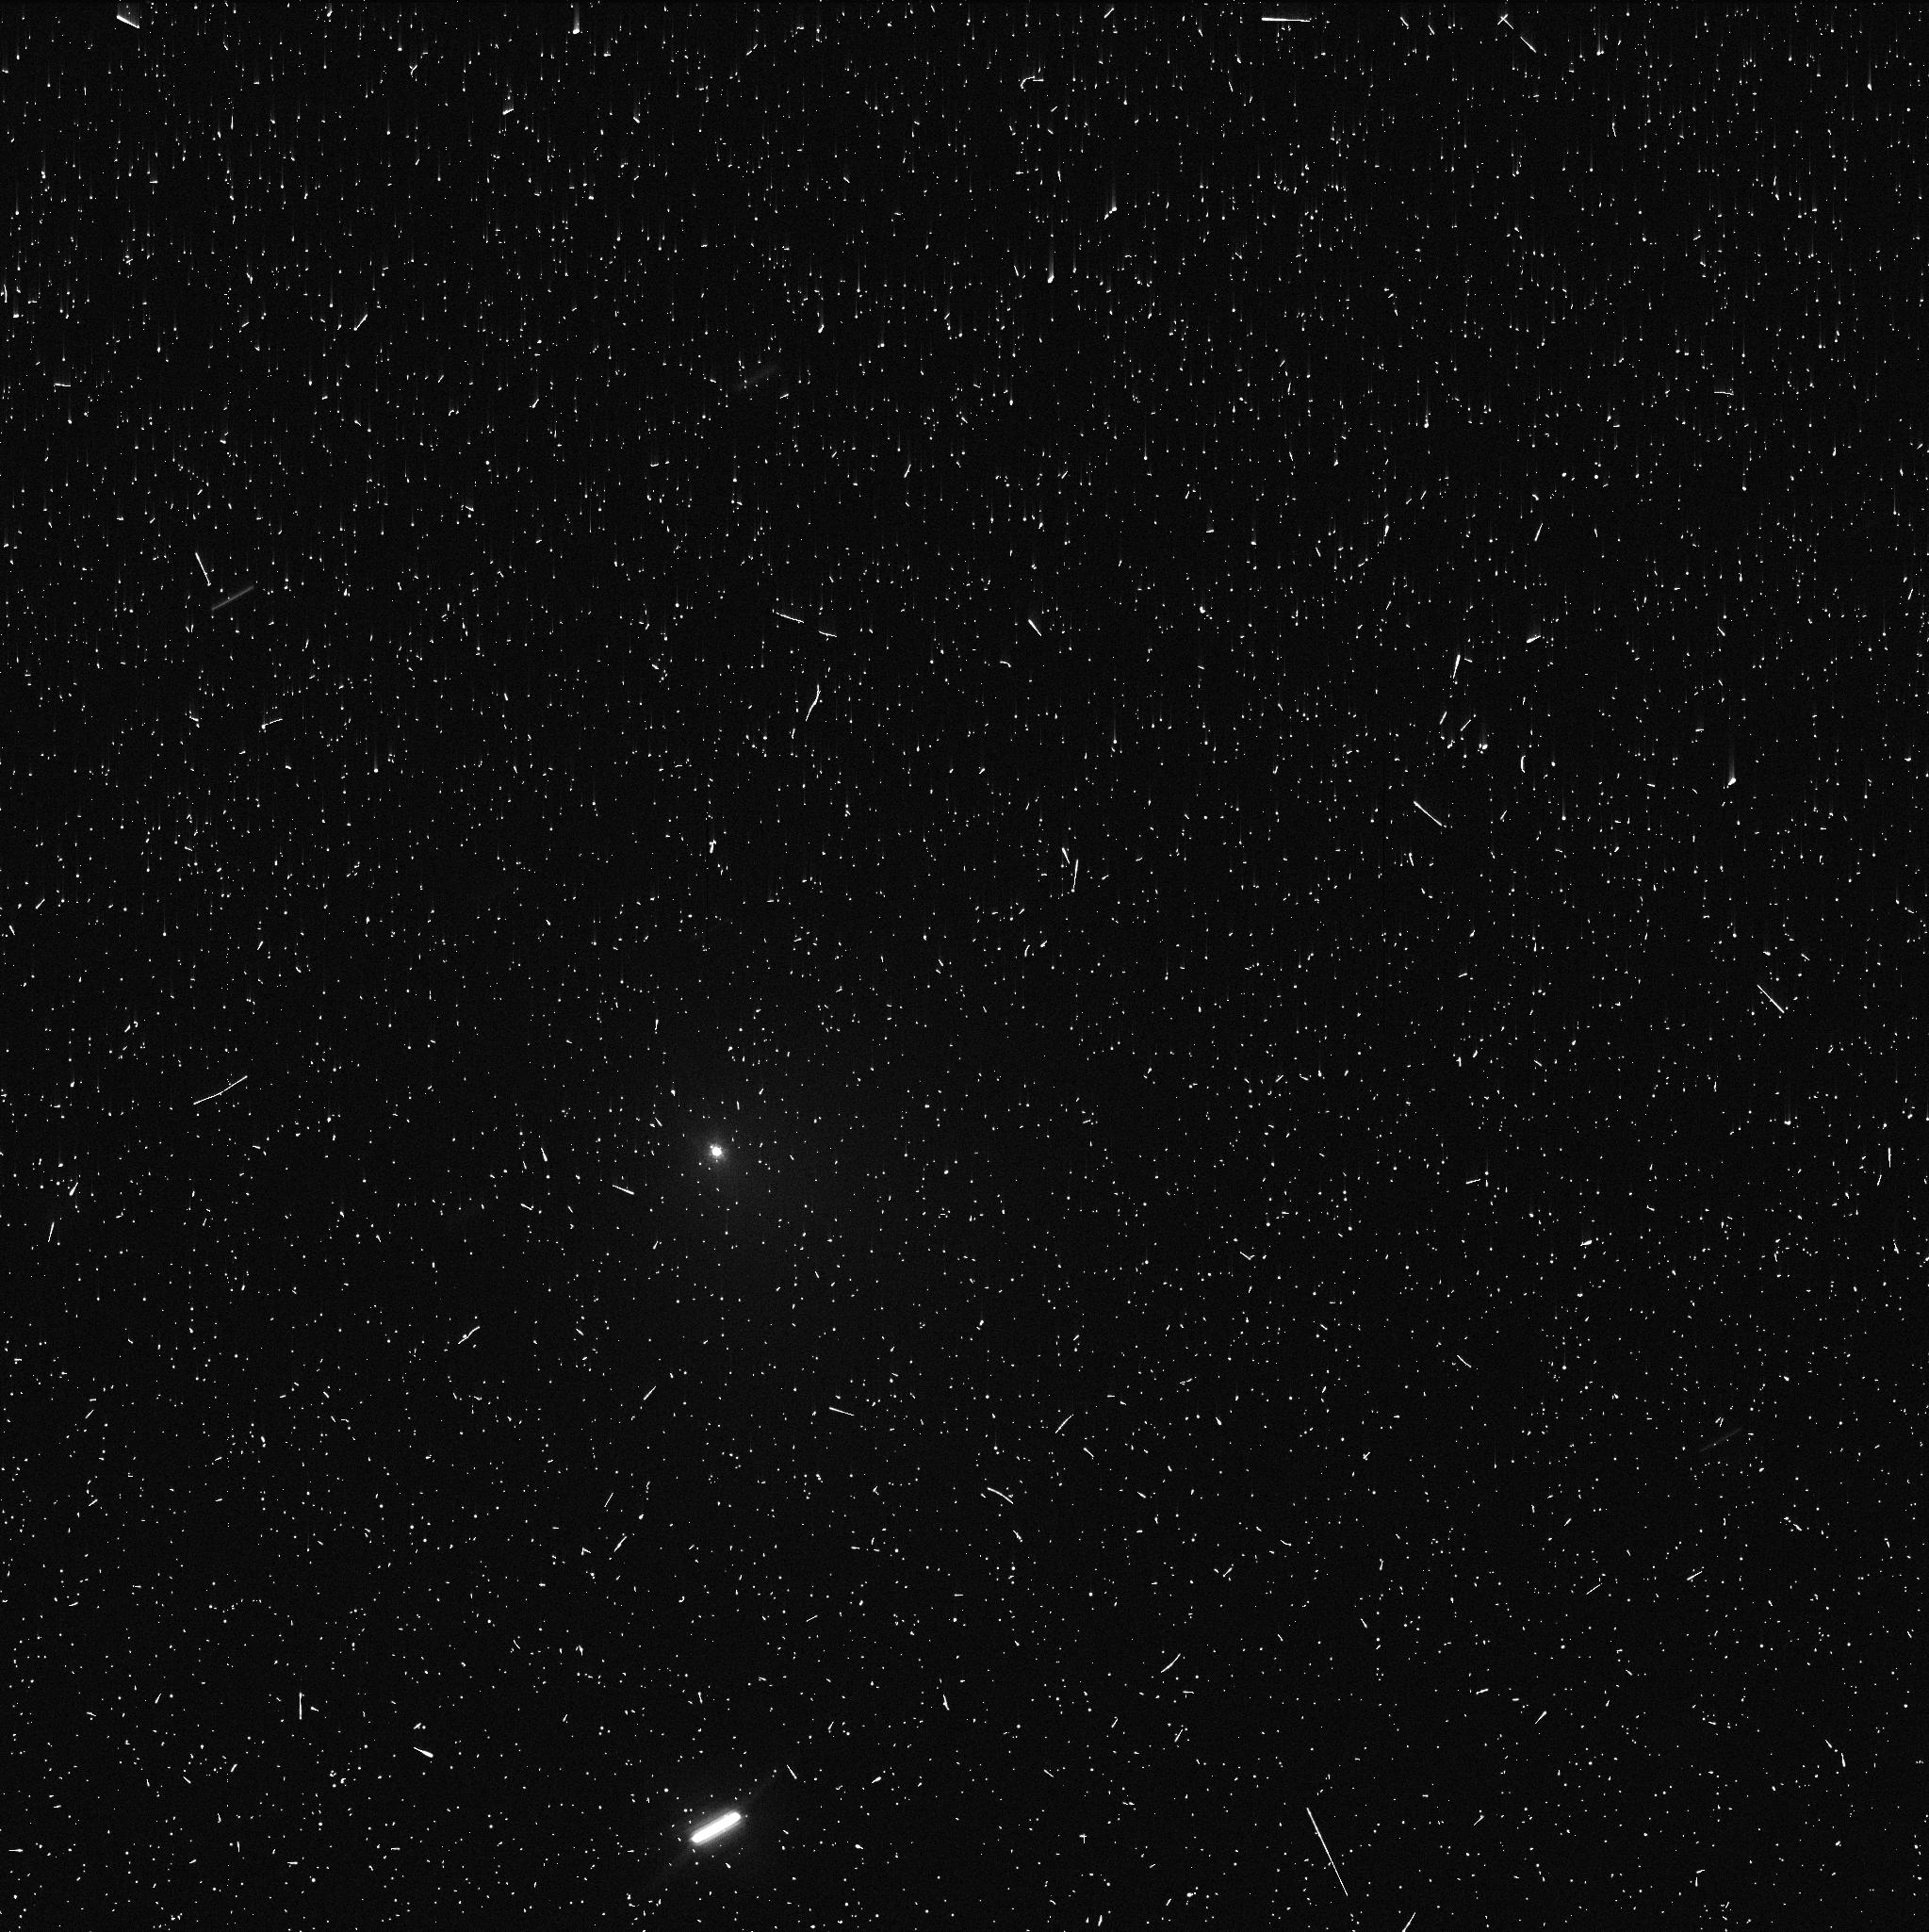
Target: SCHWASSMAN-WACHMAN-1
Instrument: WFC3/UVIS
Filter: F689M
Exposure: 6 min
Observation ID: ie6x48f4q

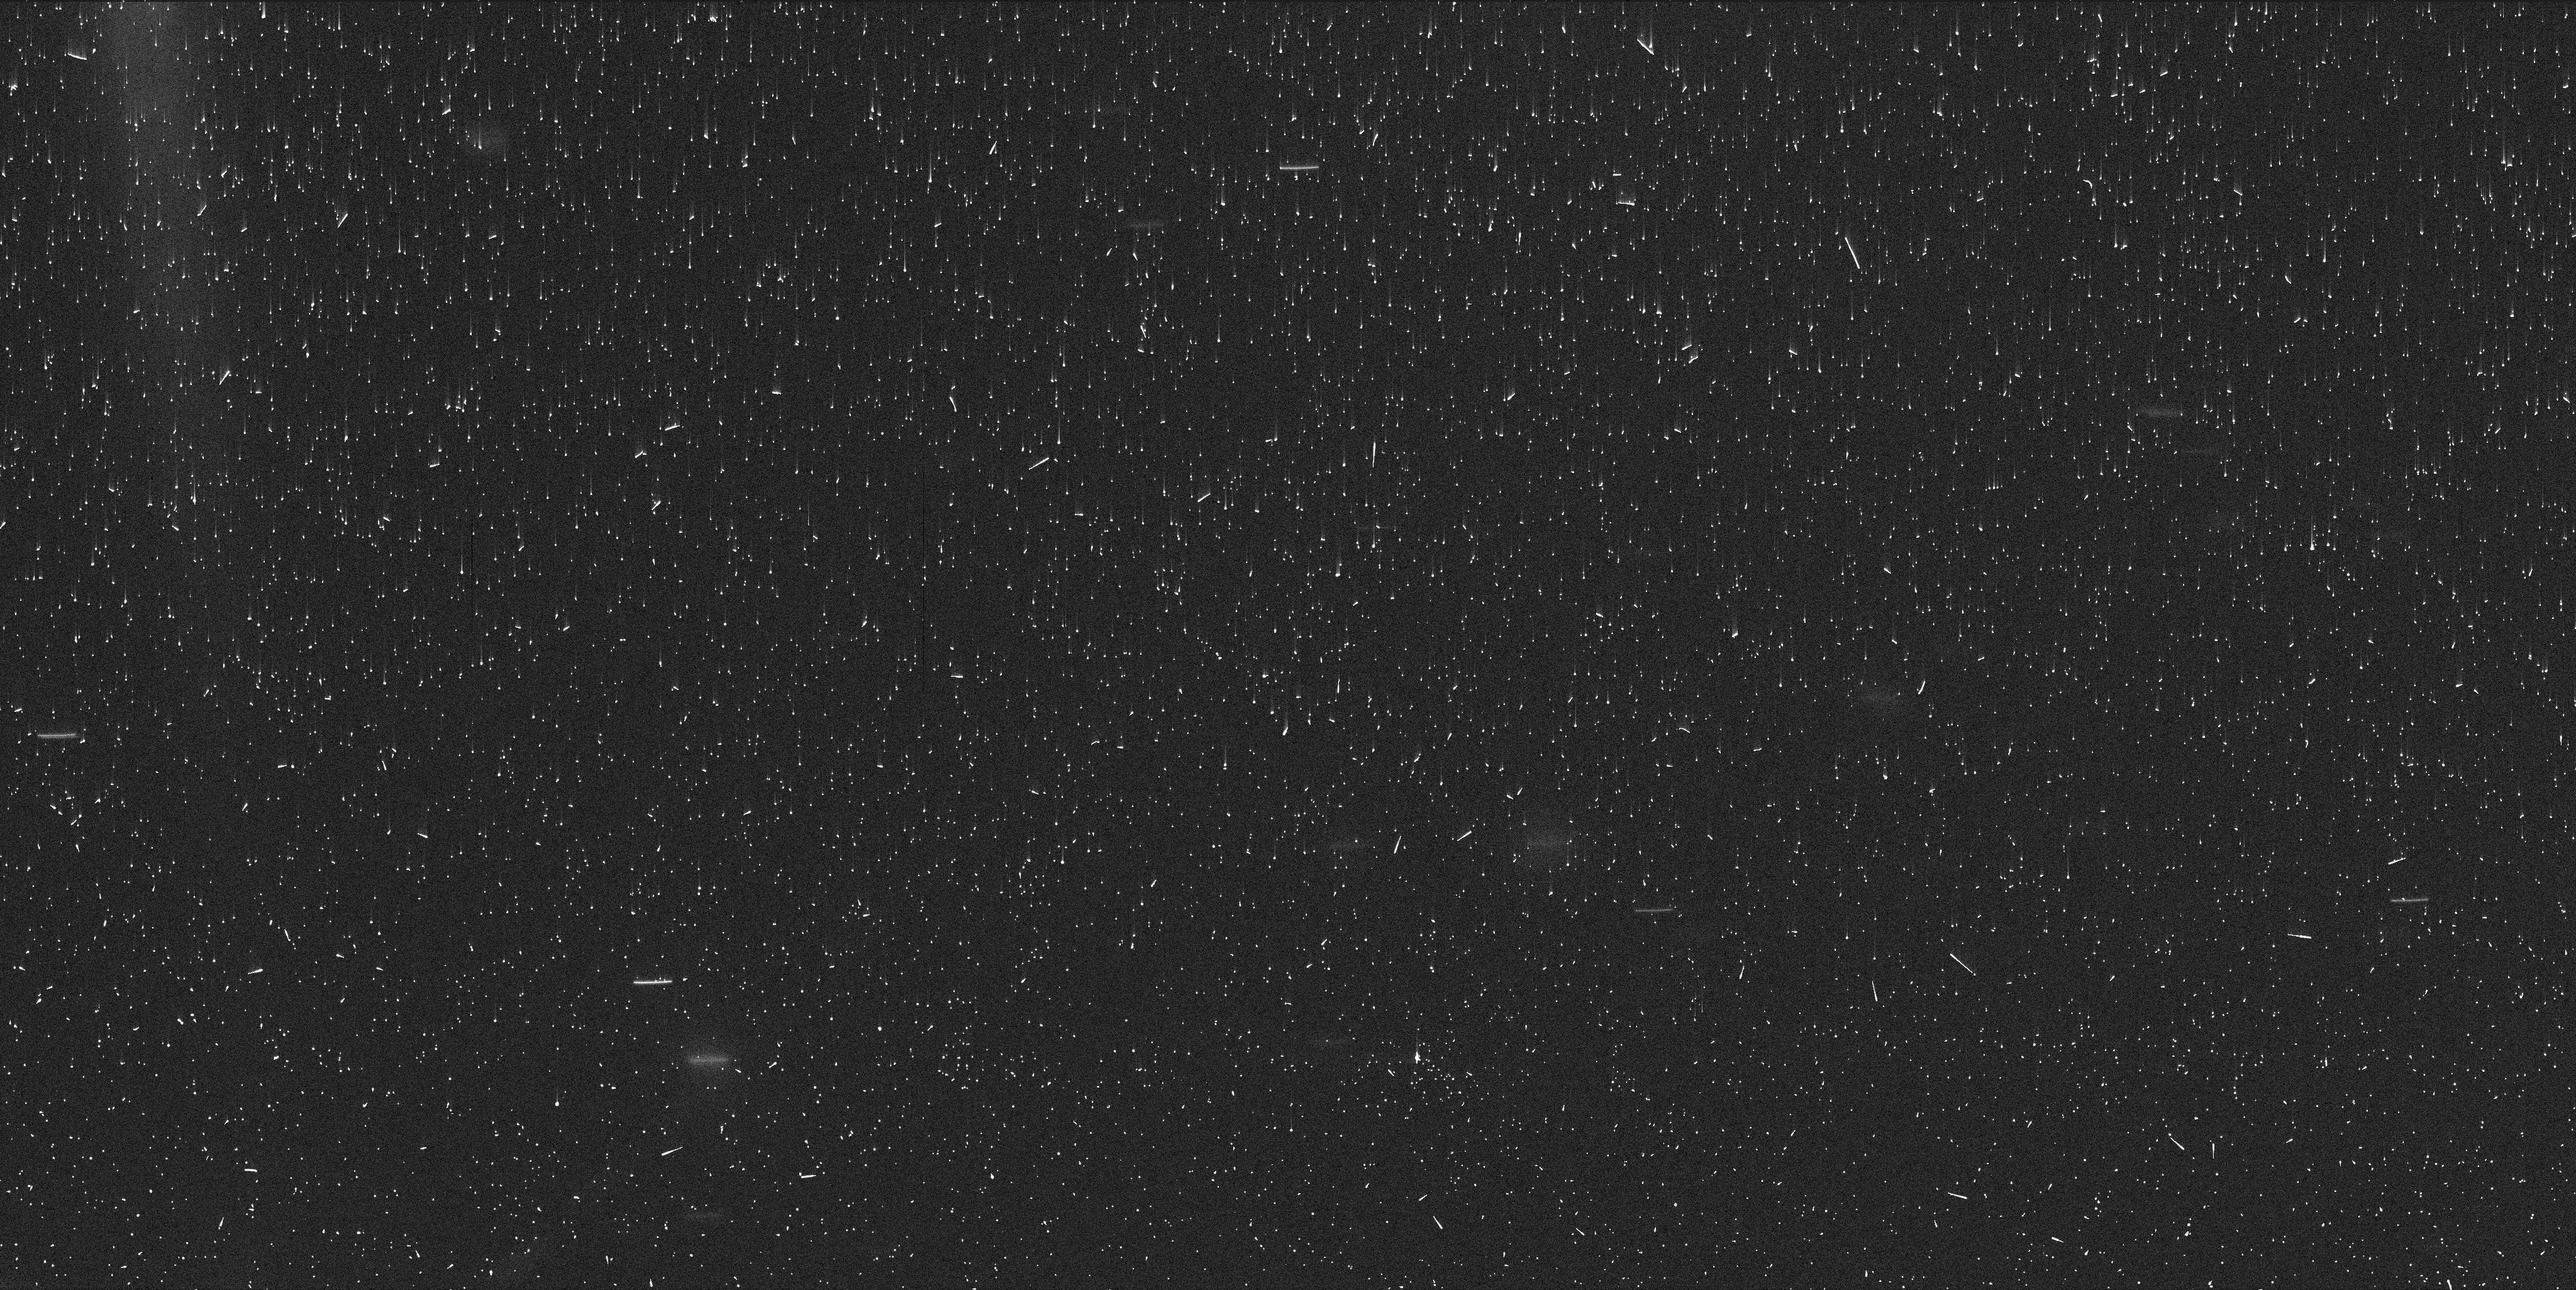
Target: SCHWASSMAN-WACHMAN-1
Instrument: WFC3/UVIS
Filter: F845M
Exposure: 7 min
Observation ID: ie6x35drq

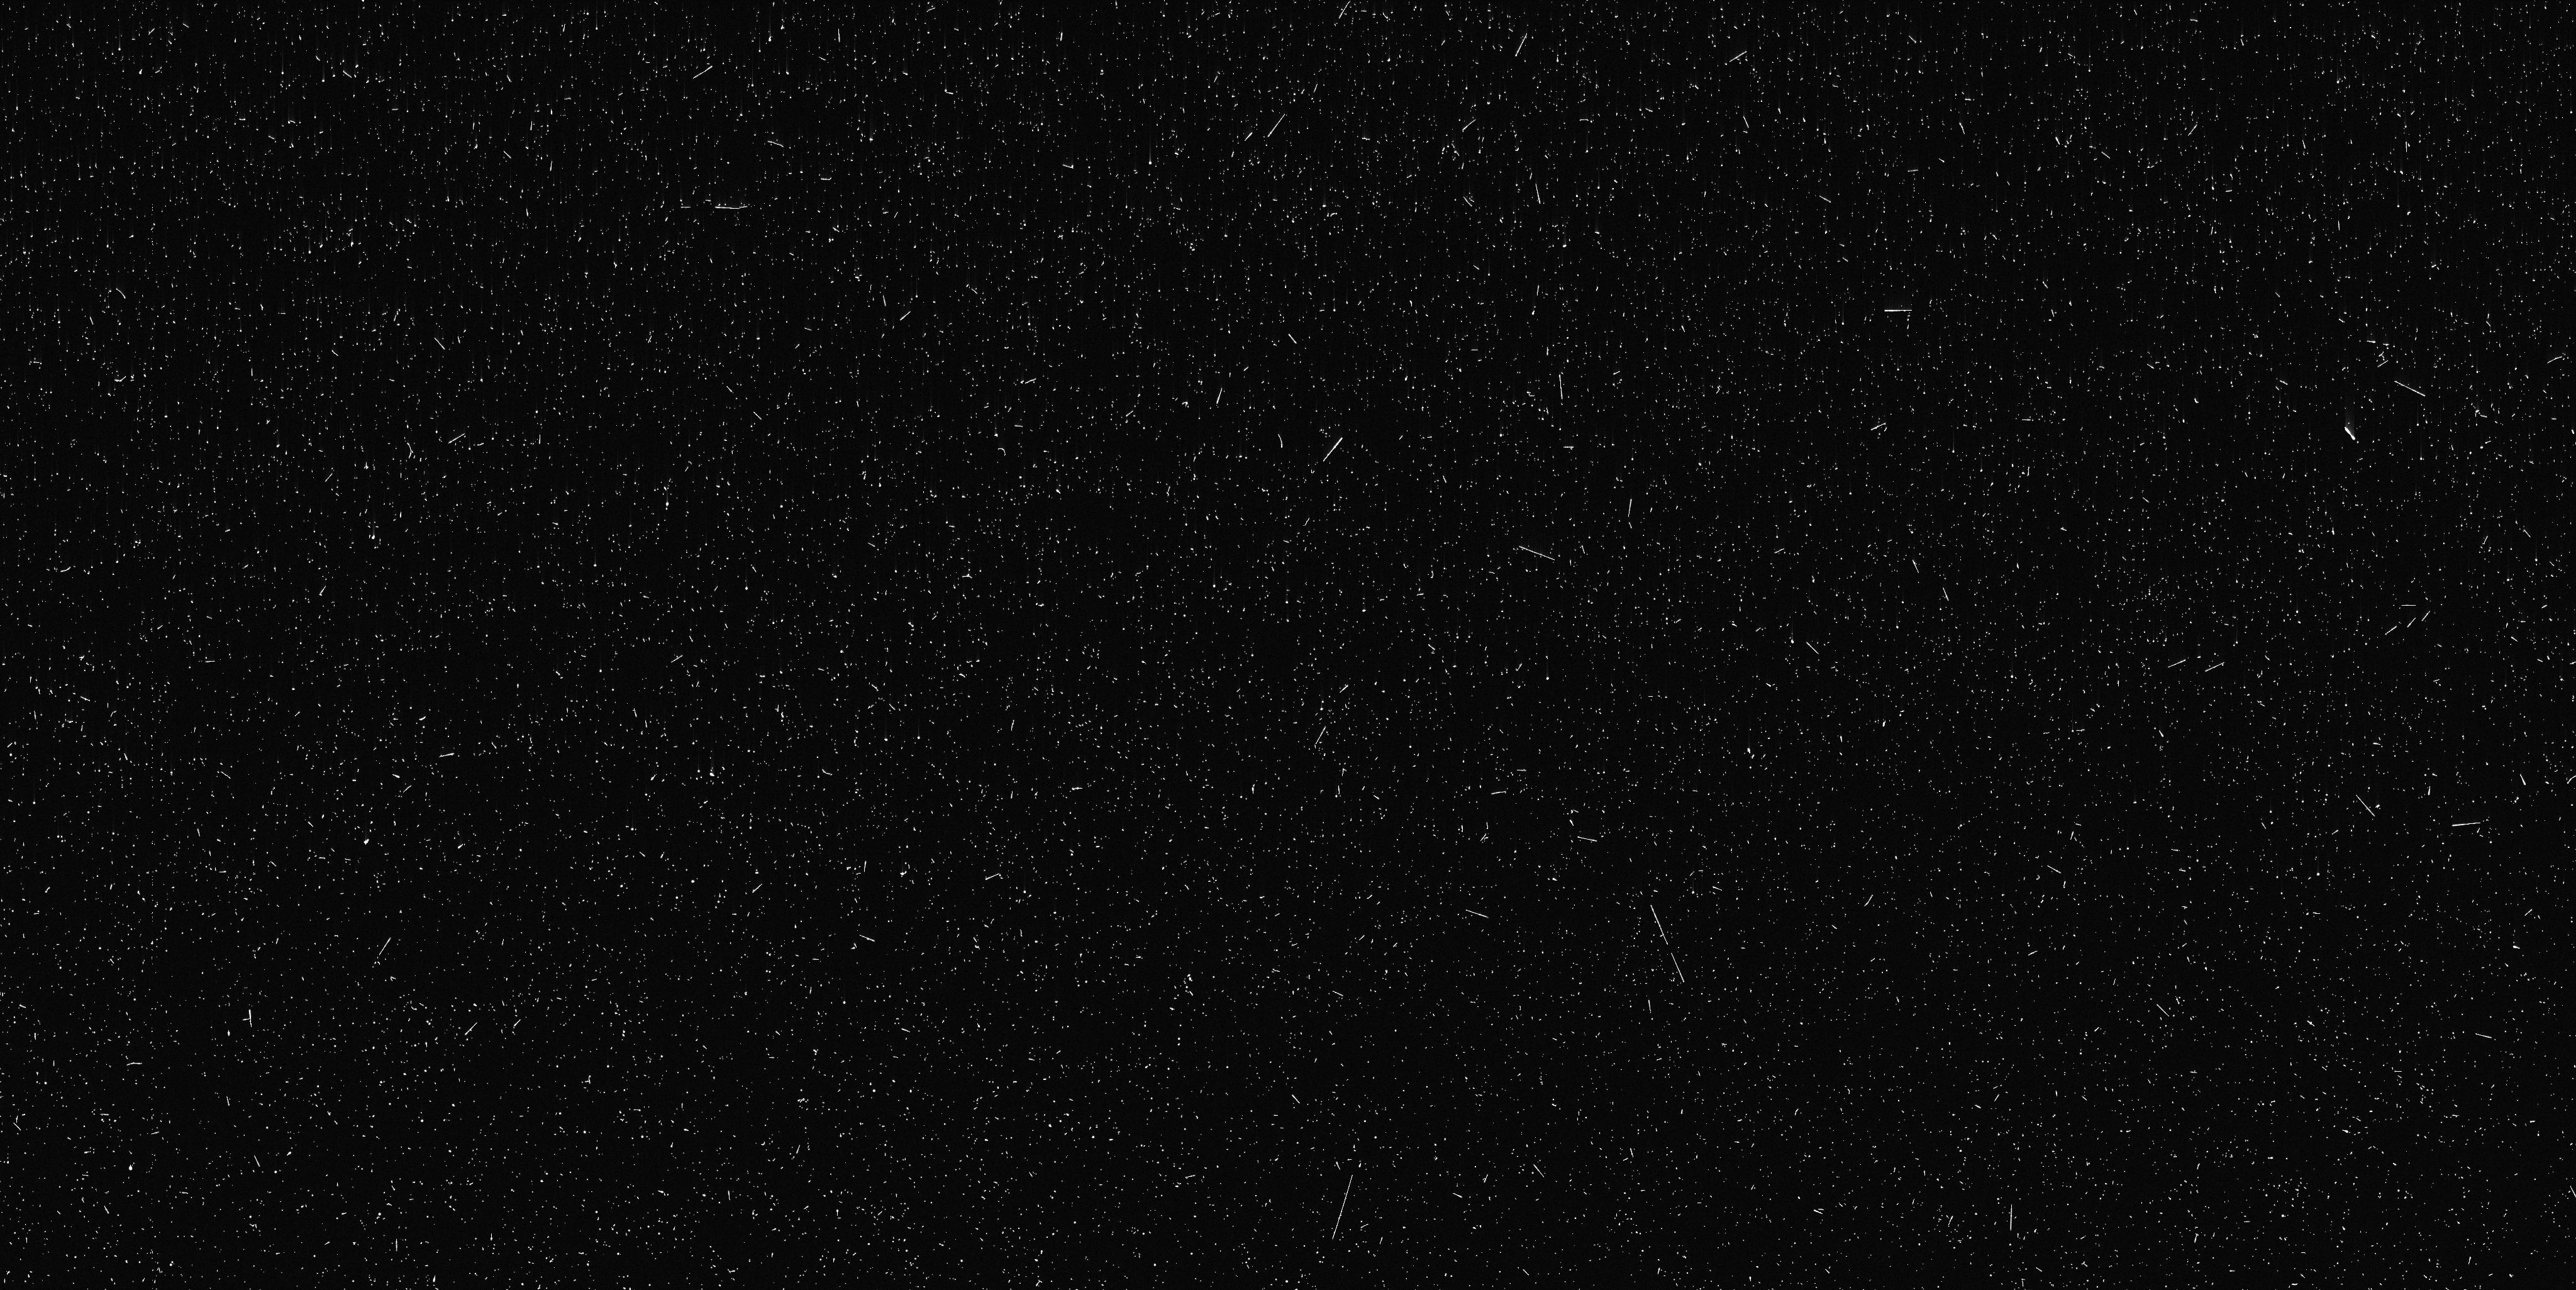
Target: SCHWASSMAN-WACHMAN-1
Instrument: WFC3/UVIS
Filter: F487N
Exposure: 10 min
Observation ID: ie6x34eeq

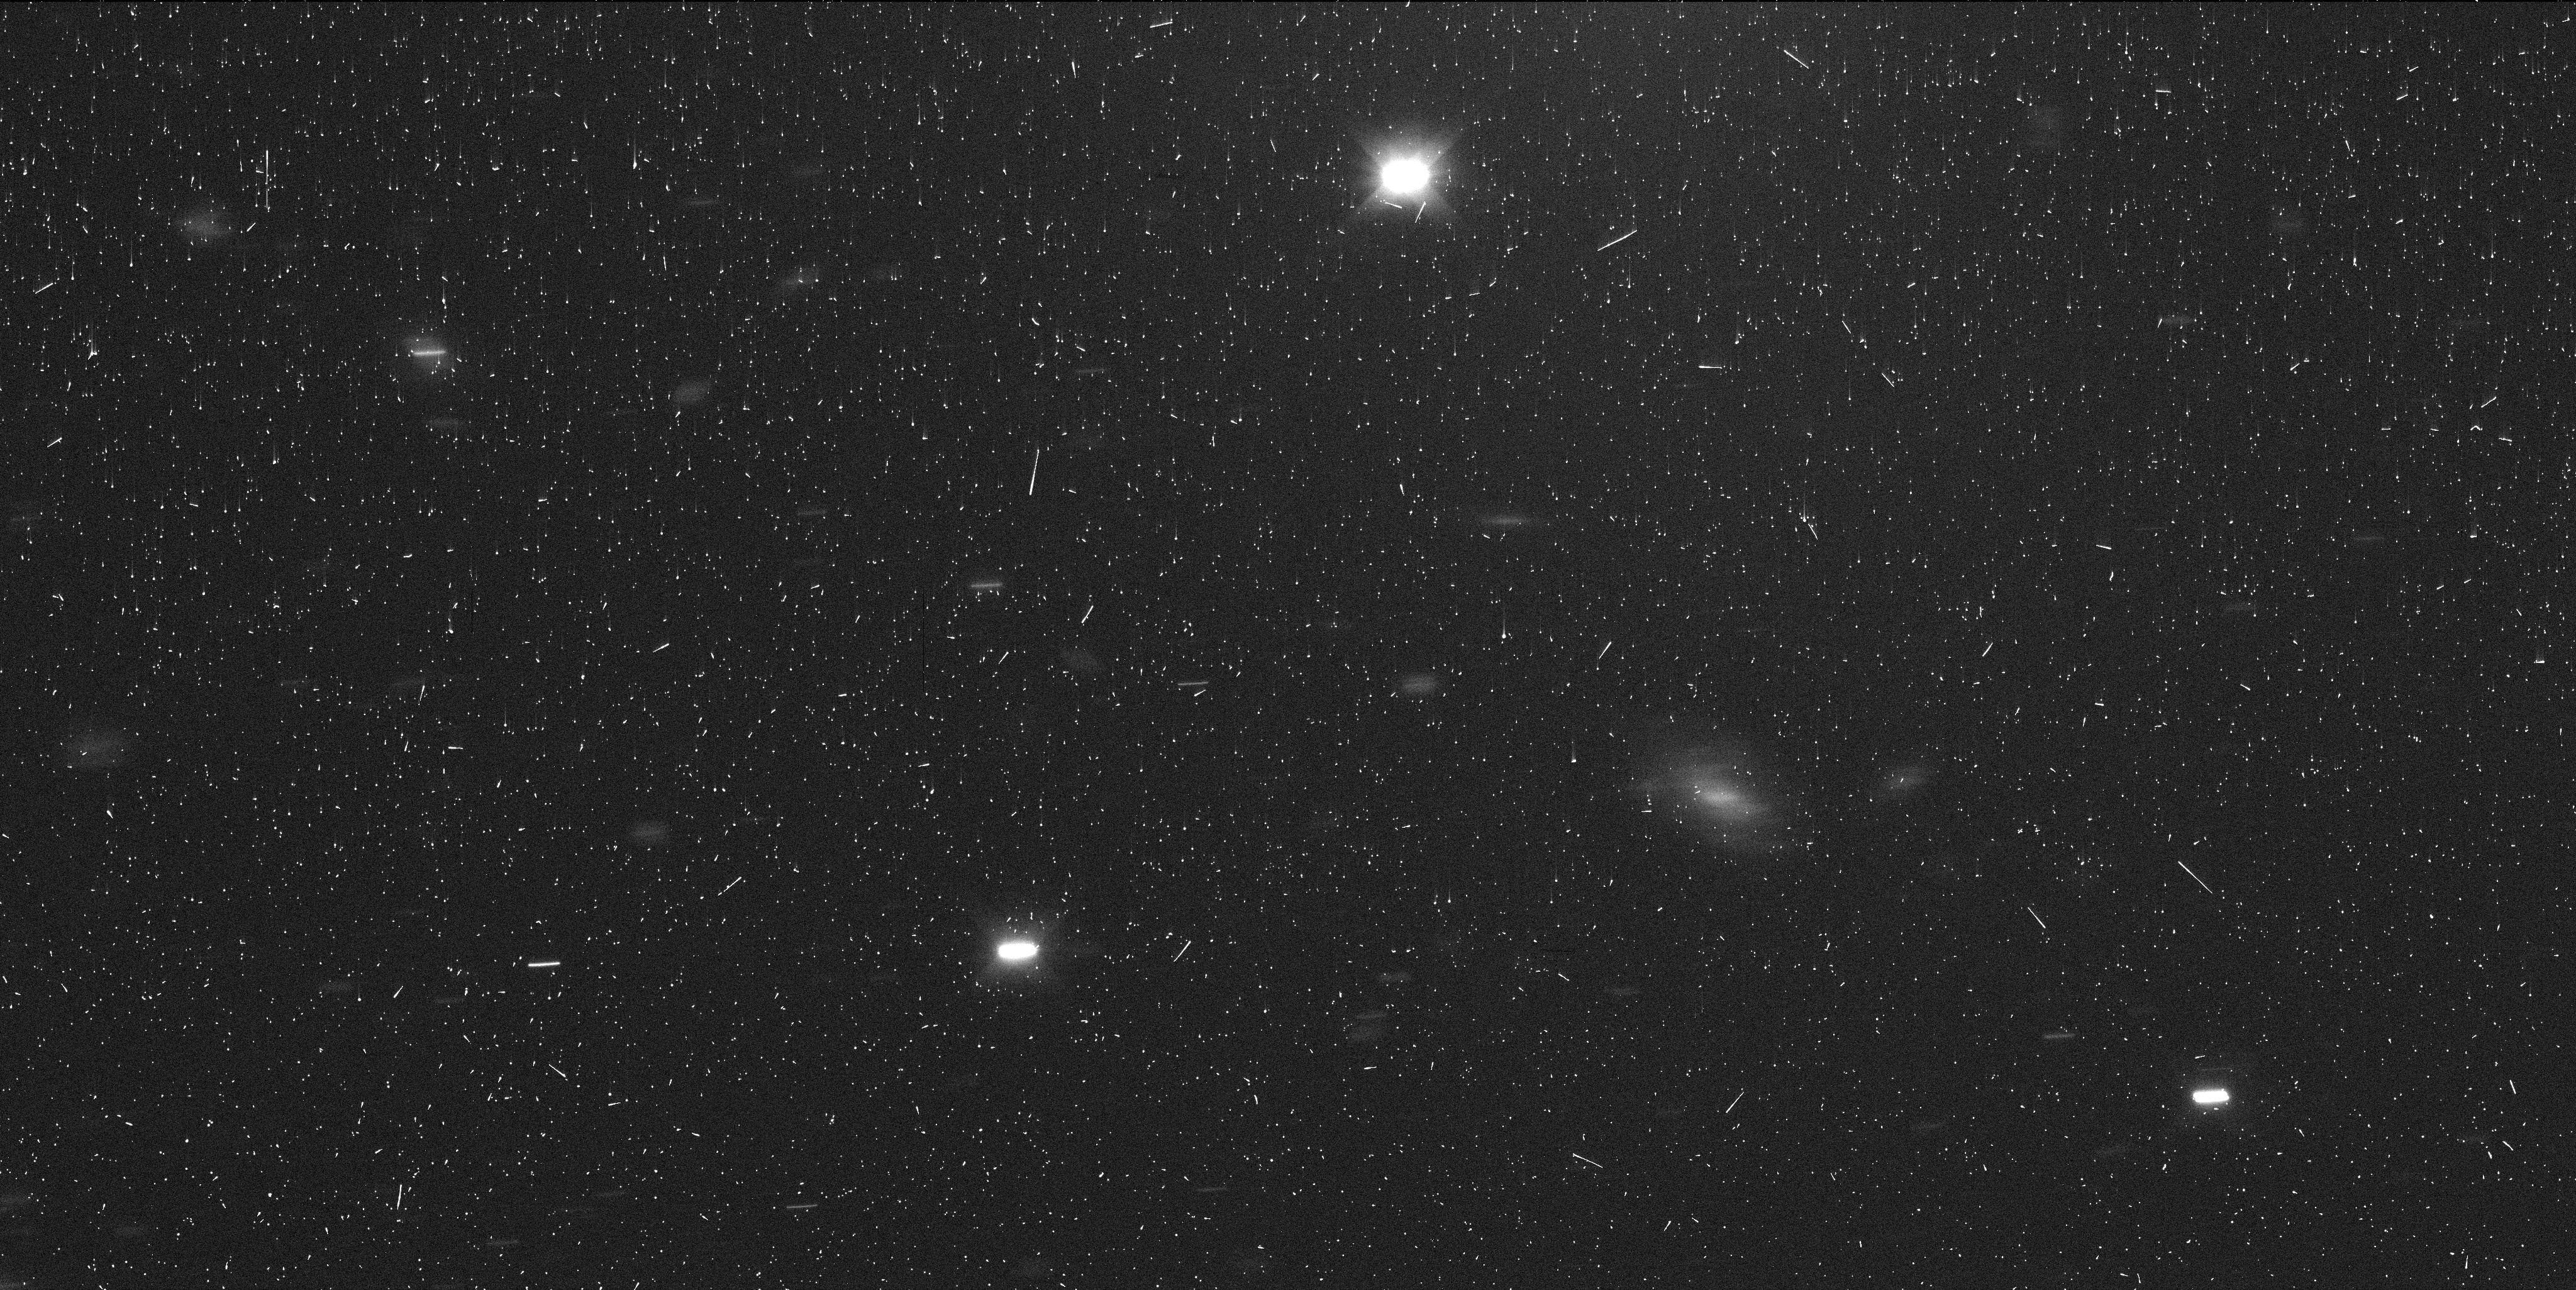
Target: SCHWASSMAN-WACHMAN-1
Instrument: WFC3/UVIS
Filter: F350LP
Exposure: 7 min
Observation ID: ie6x48fcq

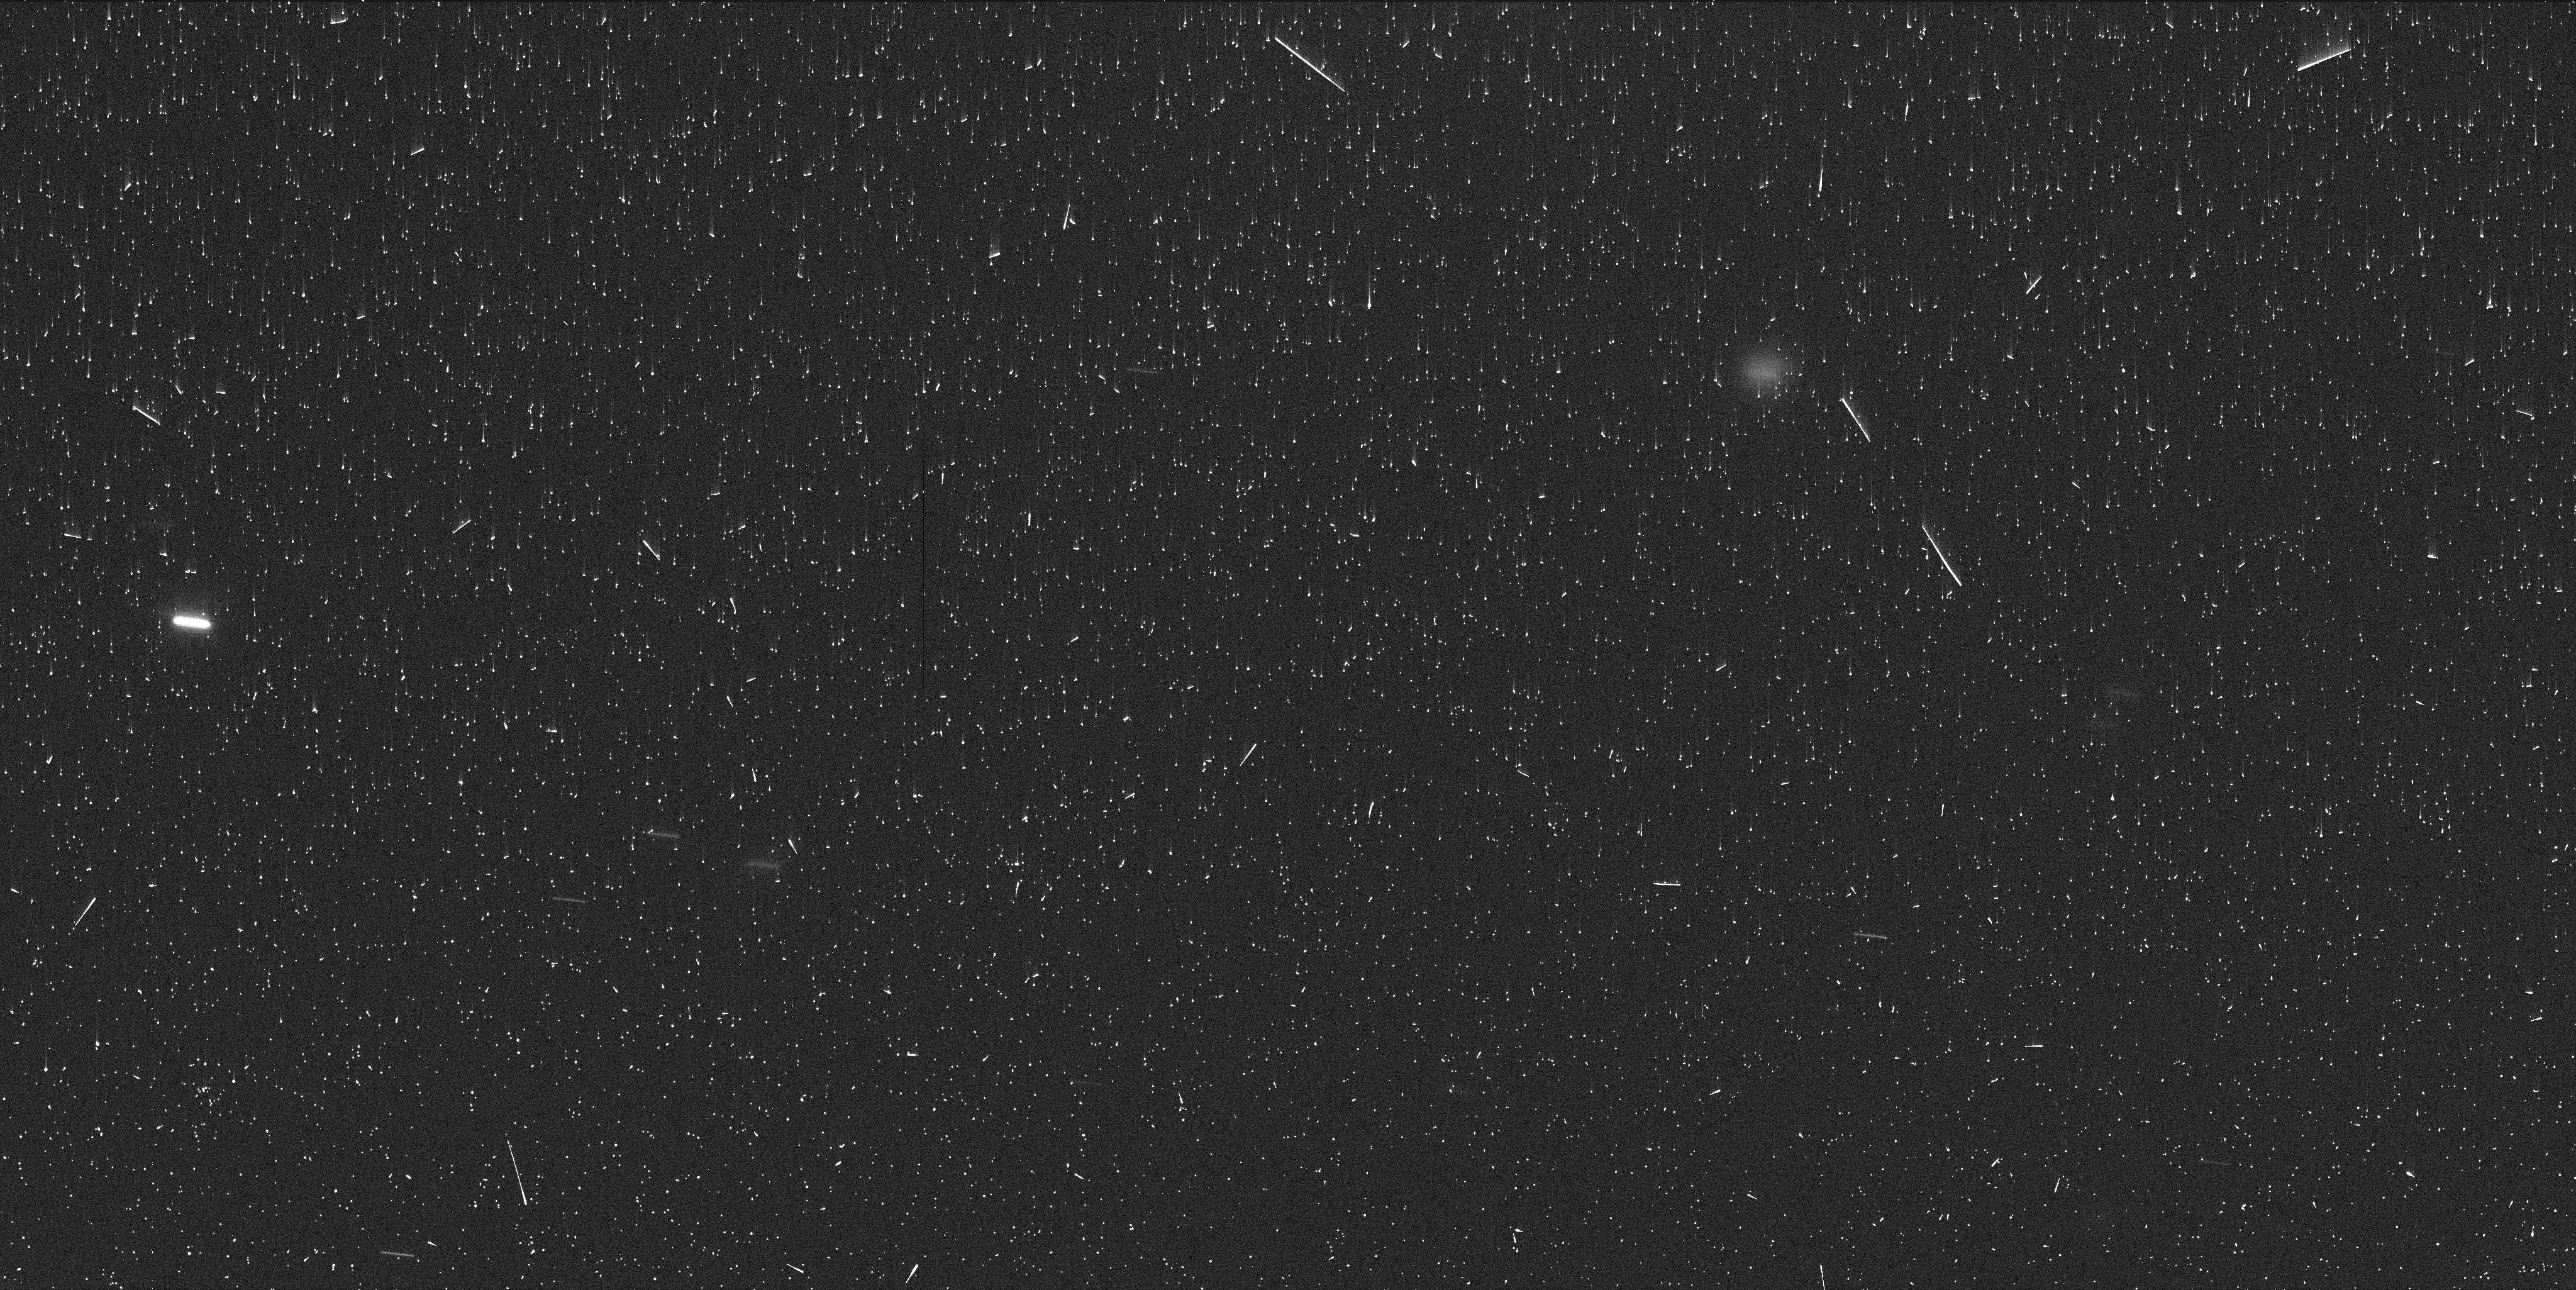
Target: SCHWASSMAN-WACHMAN-1
Instrument: WFC3/UVIS
Filter: F689M
Exposure: 7 min
Observation ID: ie6x33e4q

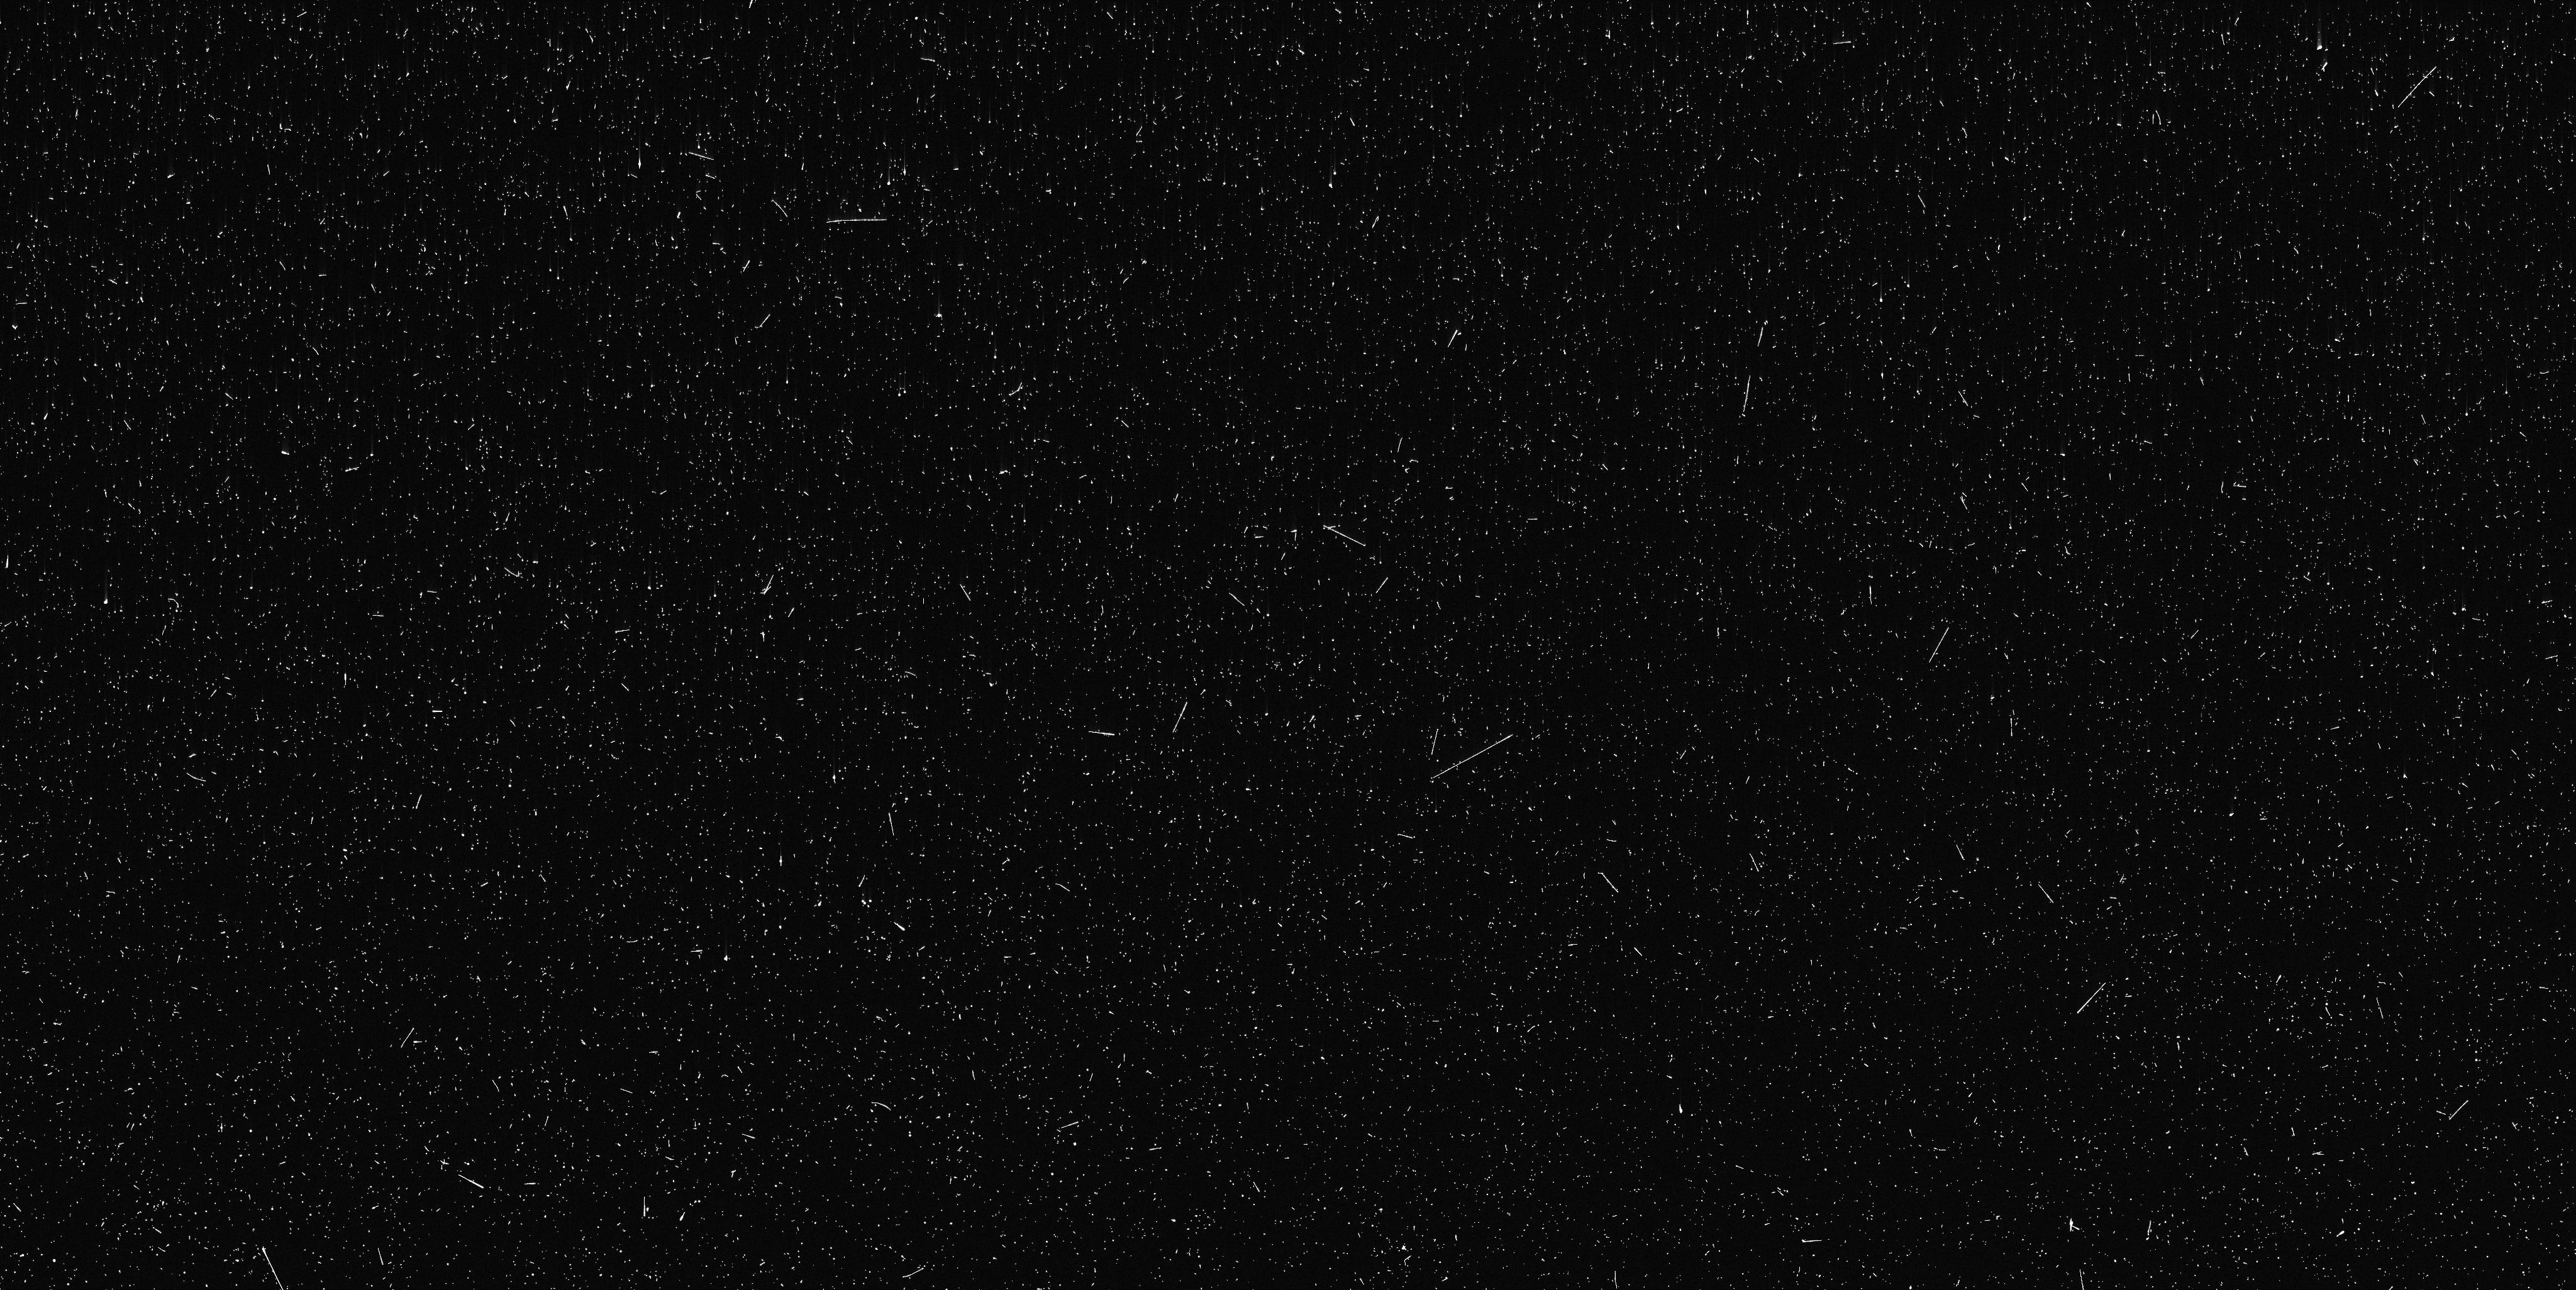
Target: SCHWASSMAN-WACHMAN-1
Instrument: WFC3/UVIS
Filter: F487N
Exposure: 10 min
Observation ID: ie6x36duq

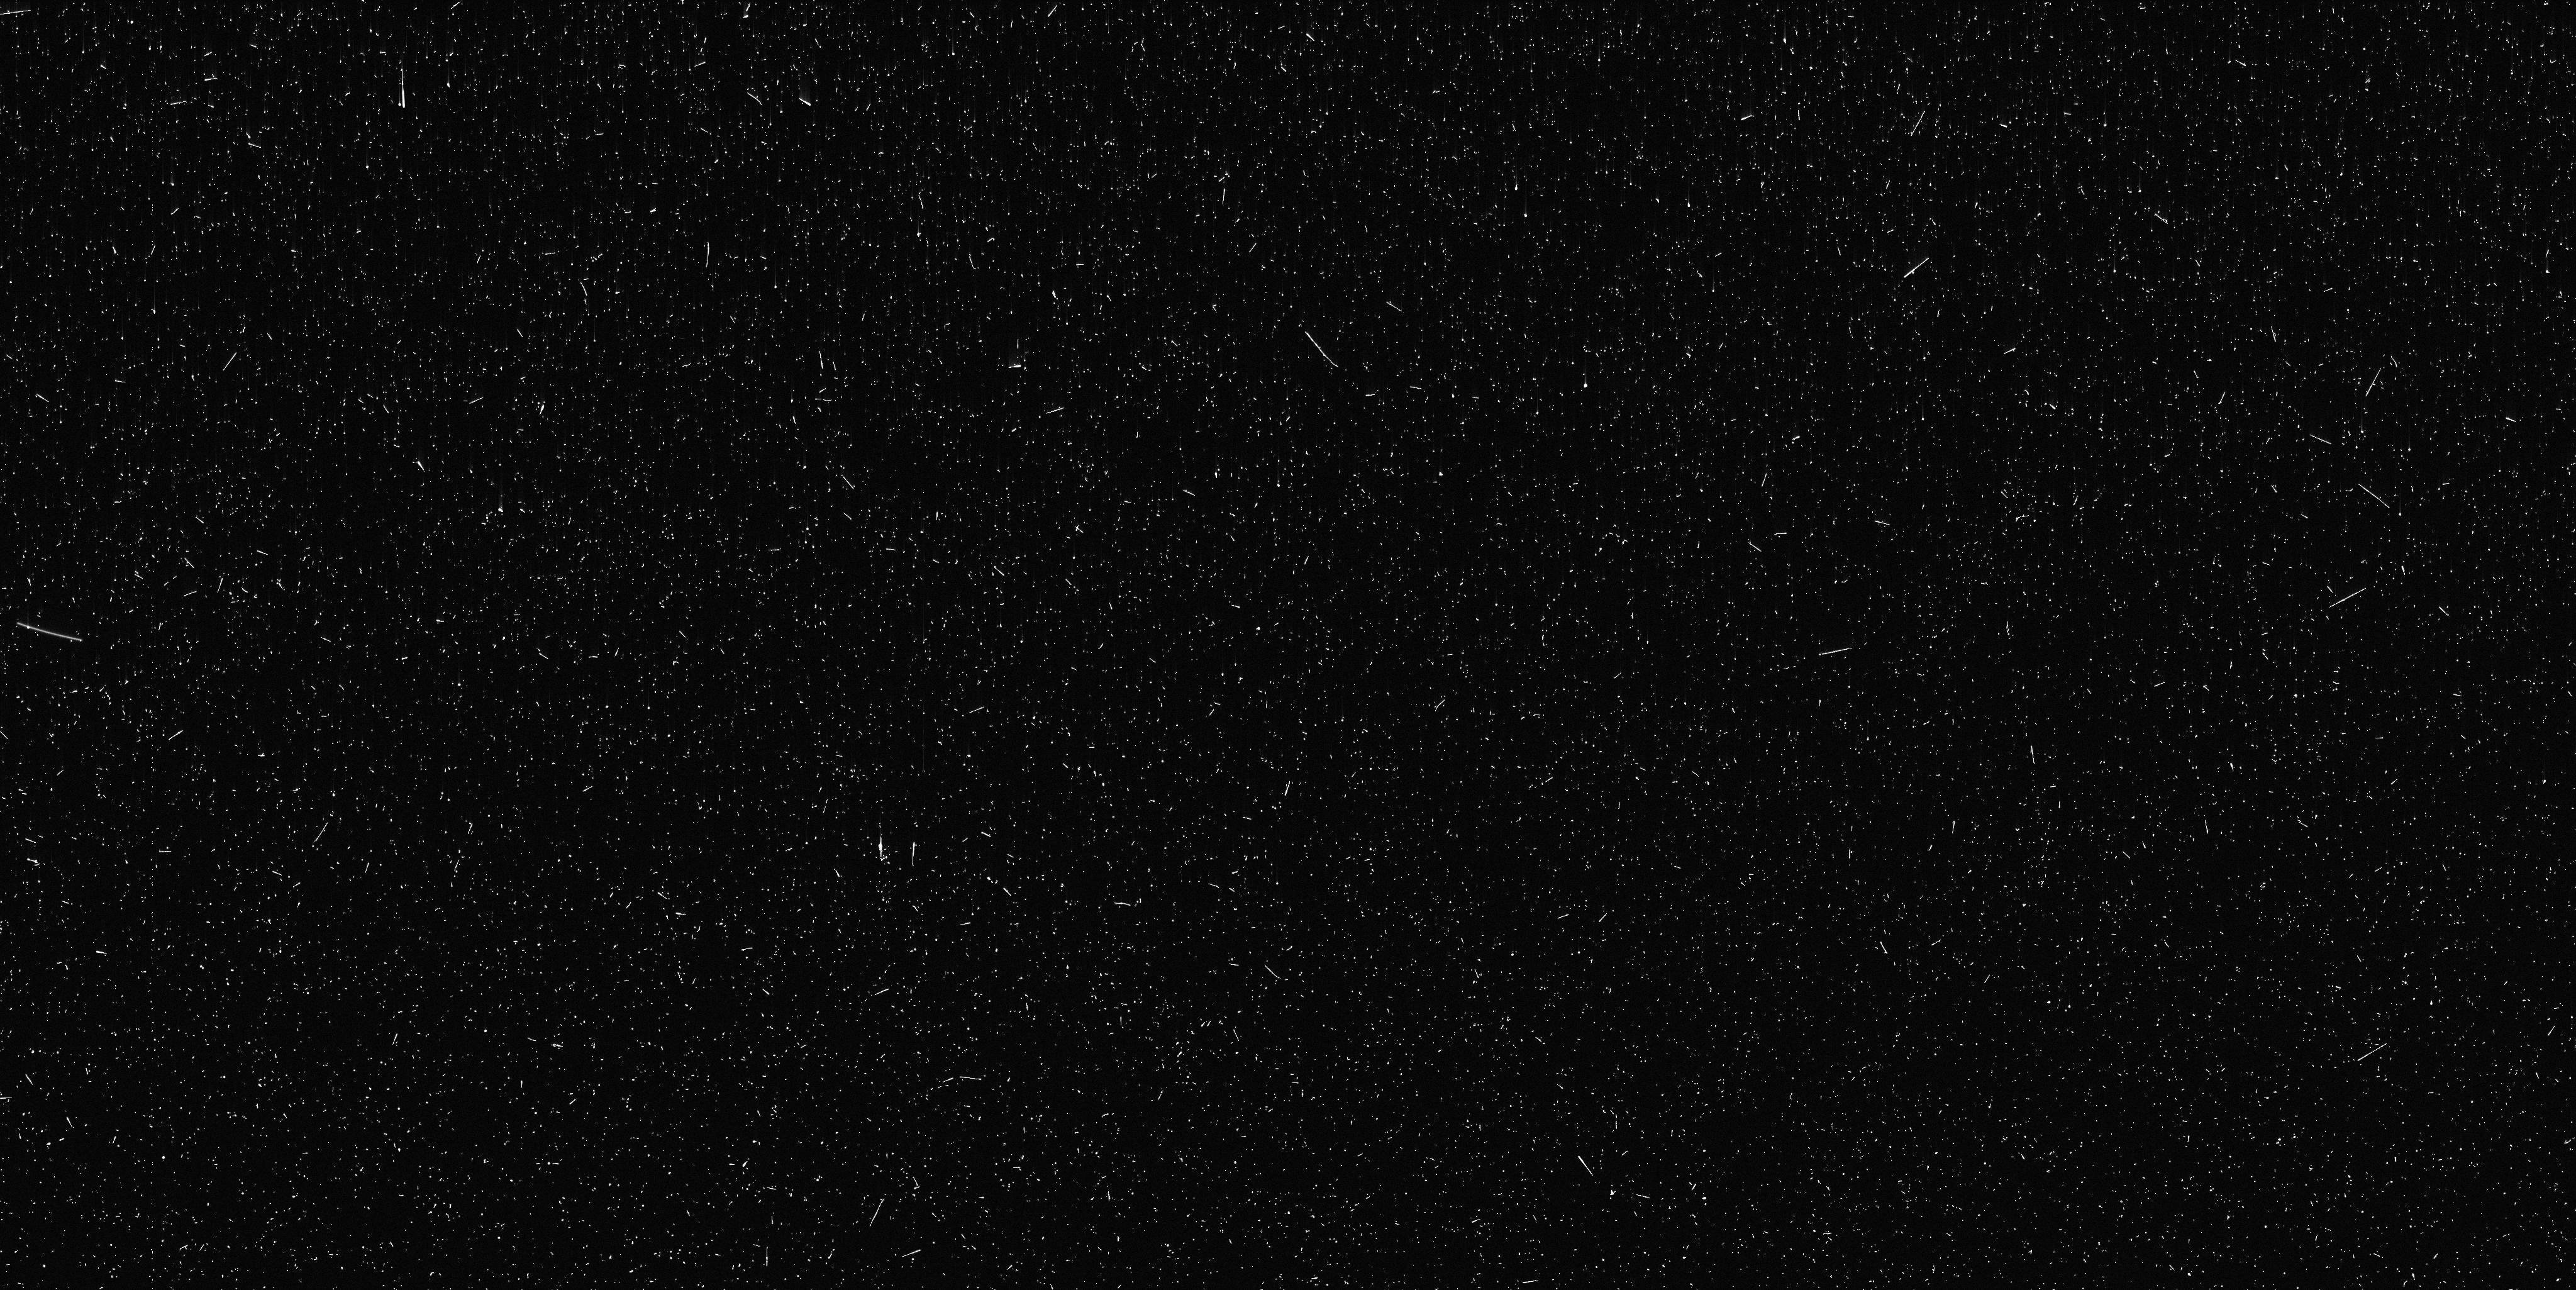
Target: SCHWASSMAN-WACHMAN-1
Instrument: WFC3/UVIS
Filter: F487N
Exposure: 10 min
Observation ID: ie6x33e7q

Comet outburst target of opportunity (PI: Bodewits, Dennis)

We request 6 orbits of observing time to investigate the aftermath of a >1 mag cometary outburst using WFC3/UVIS. The goal of this project is to connect larger cometary outbursts detectable from Earth (>10^6 kg) with smaller outbursts seen by Rosetta and Deep Impact (<10^6 kg) to determine what processes drive them and to evaluate their effect on comet evolution. We will characterize the morphology and amount of the ejected material, use its color to evaluate its ice content, and search for fragments.